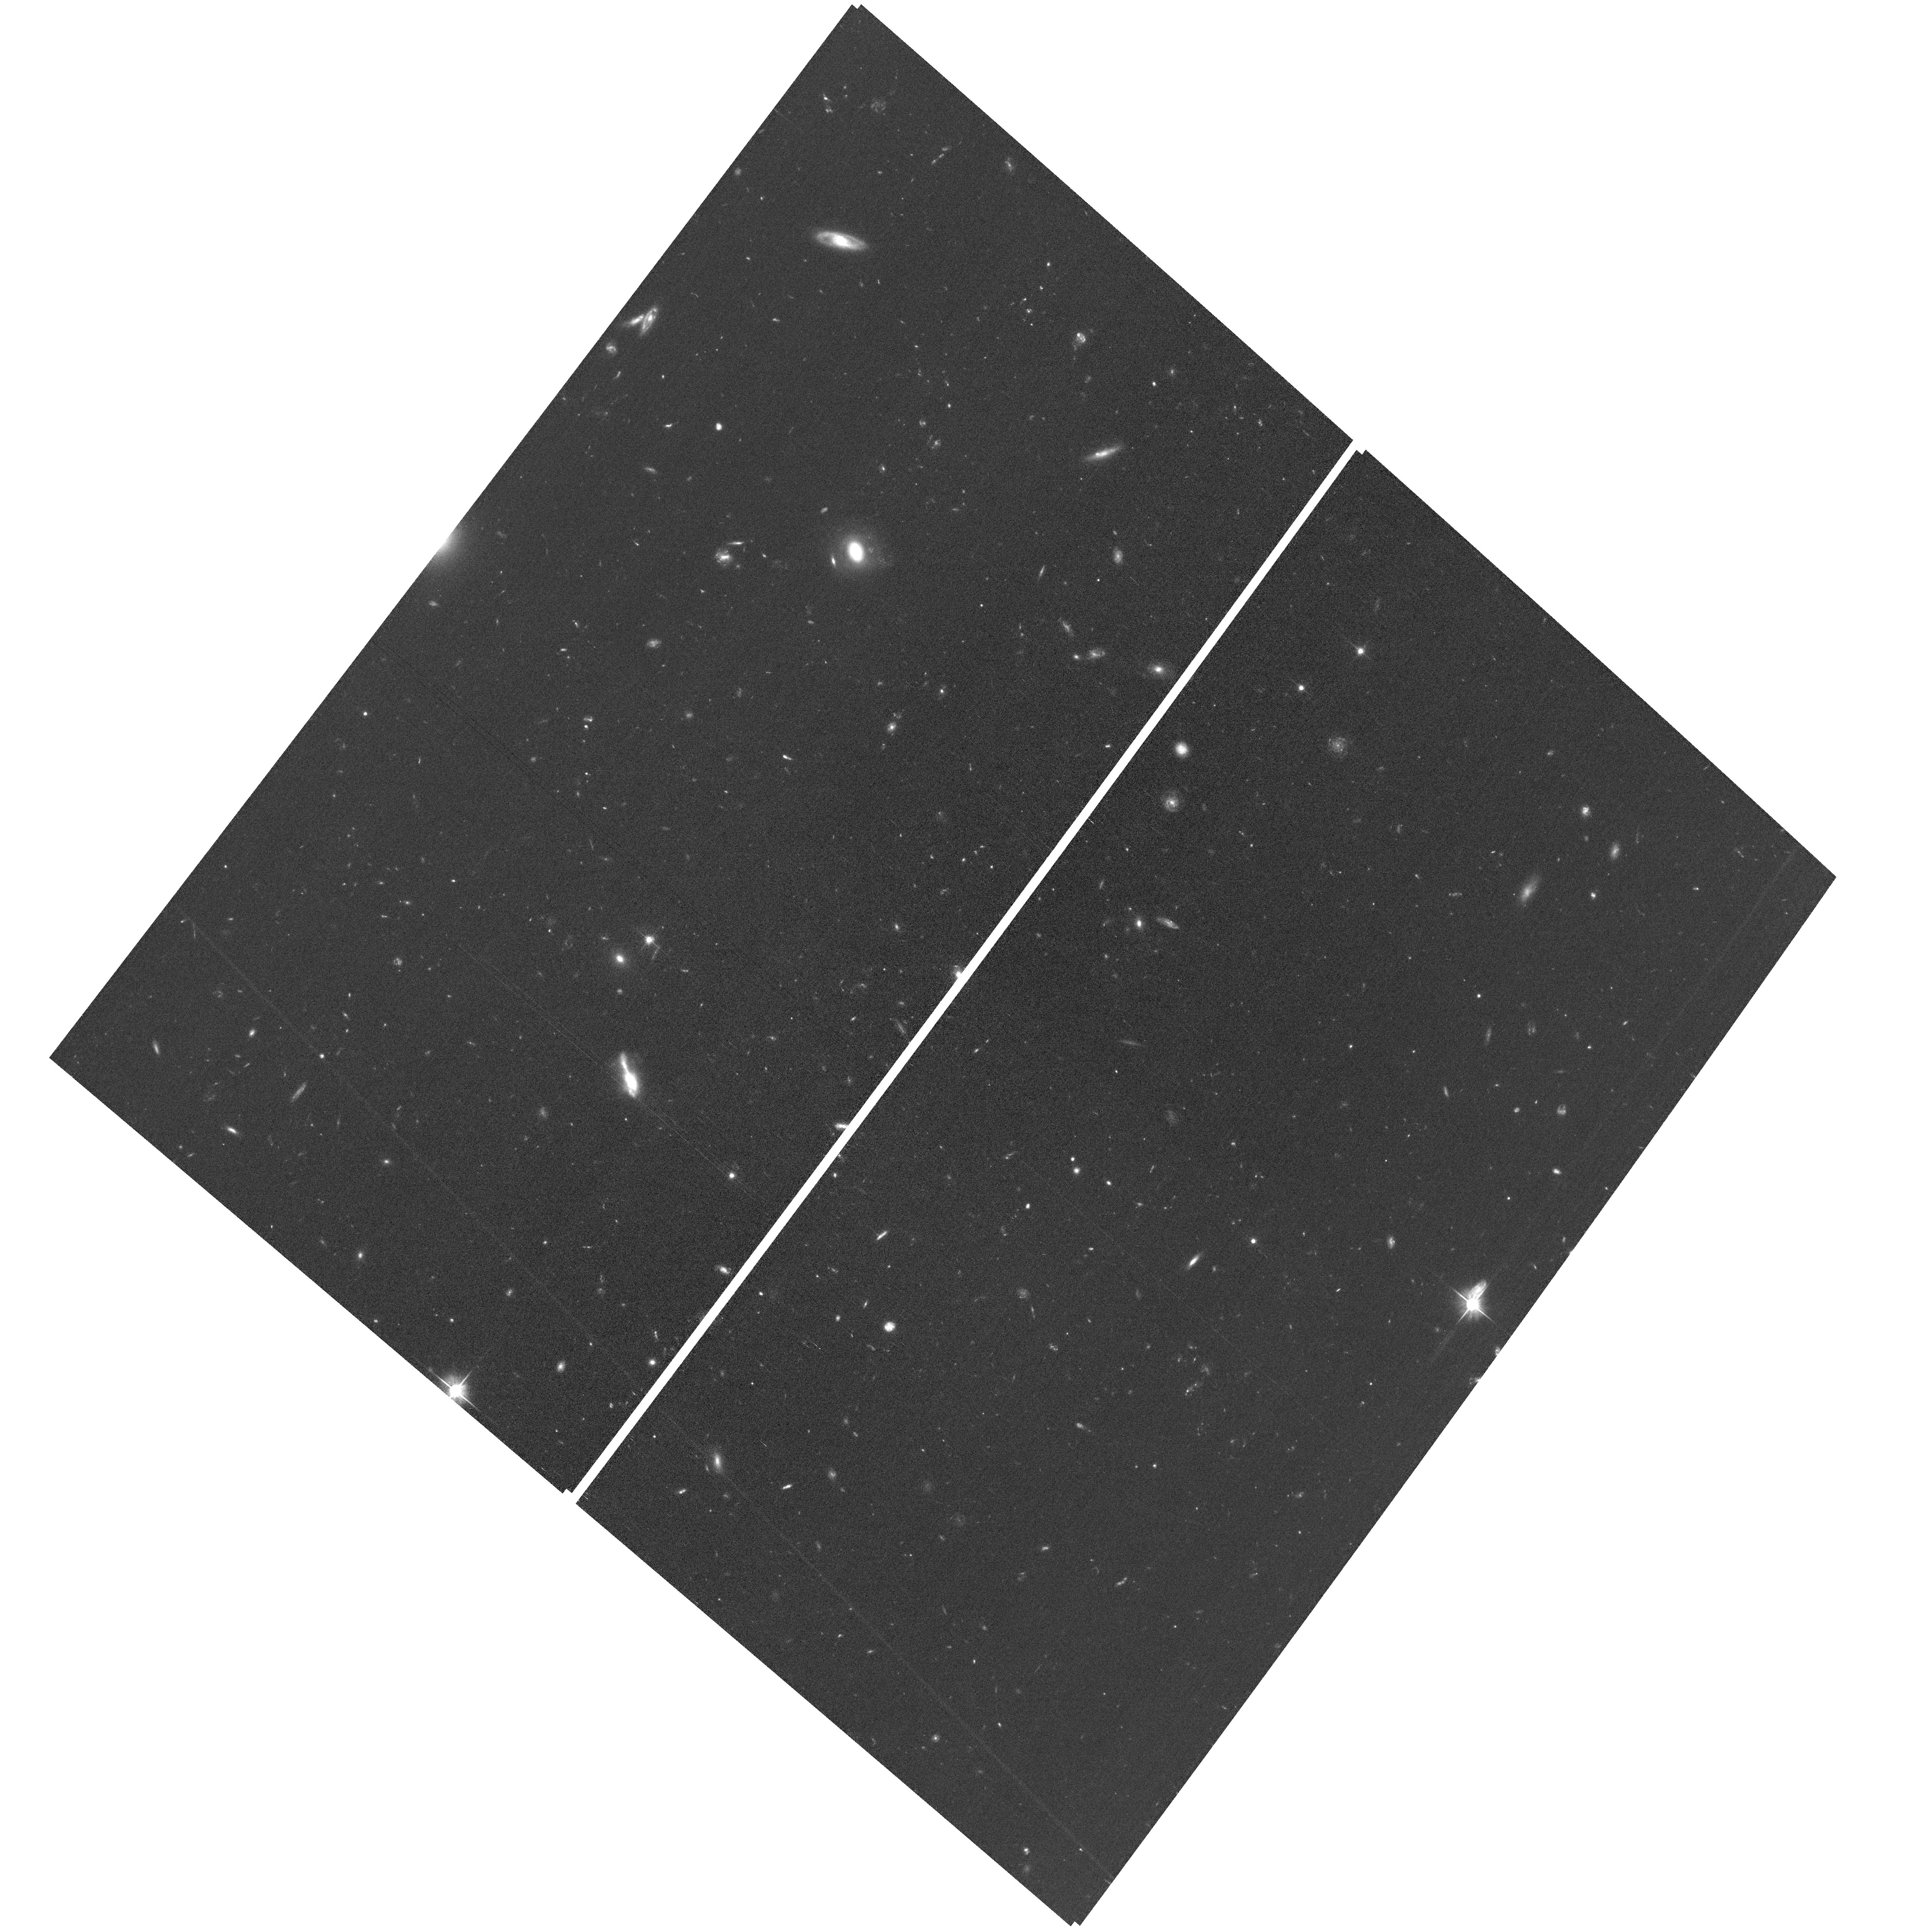
Target: field at RA 53.272°, Dec -27.798°
Instrument: ACS/WFC
Filter: F606W
Exposure: 1 h
Observation ID: hst_18004_14_acs_wfc_f606w_jfnx14

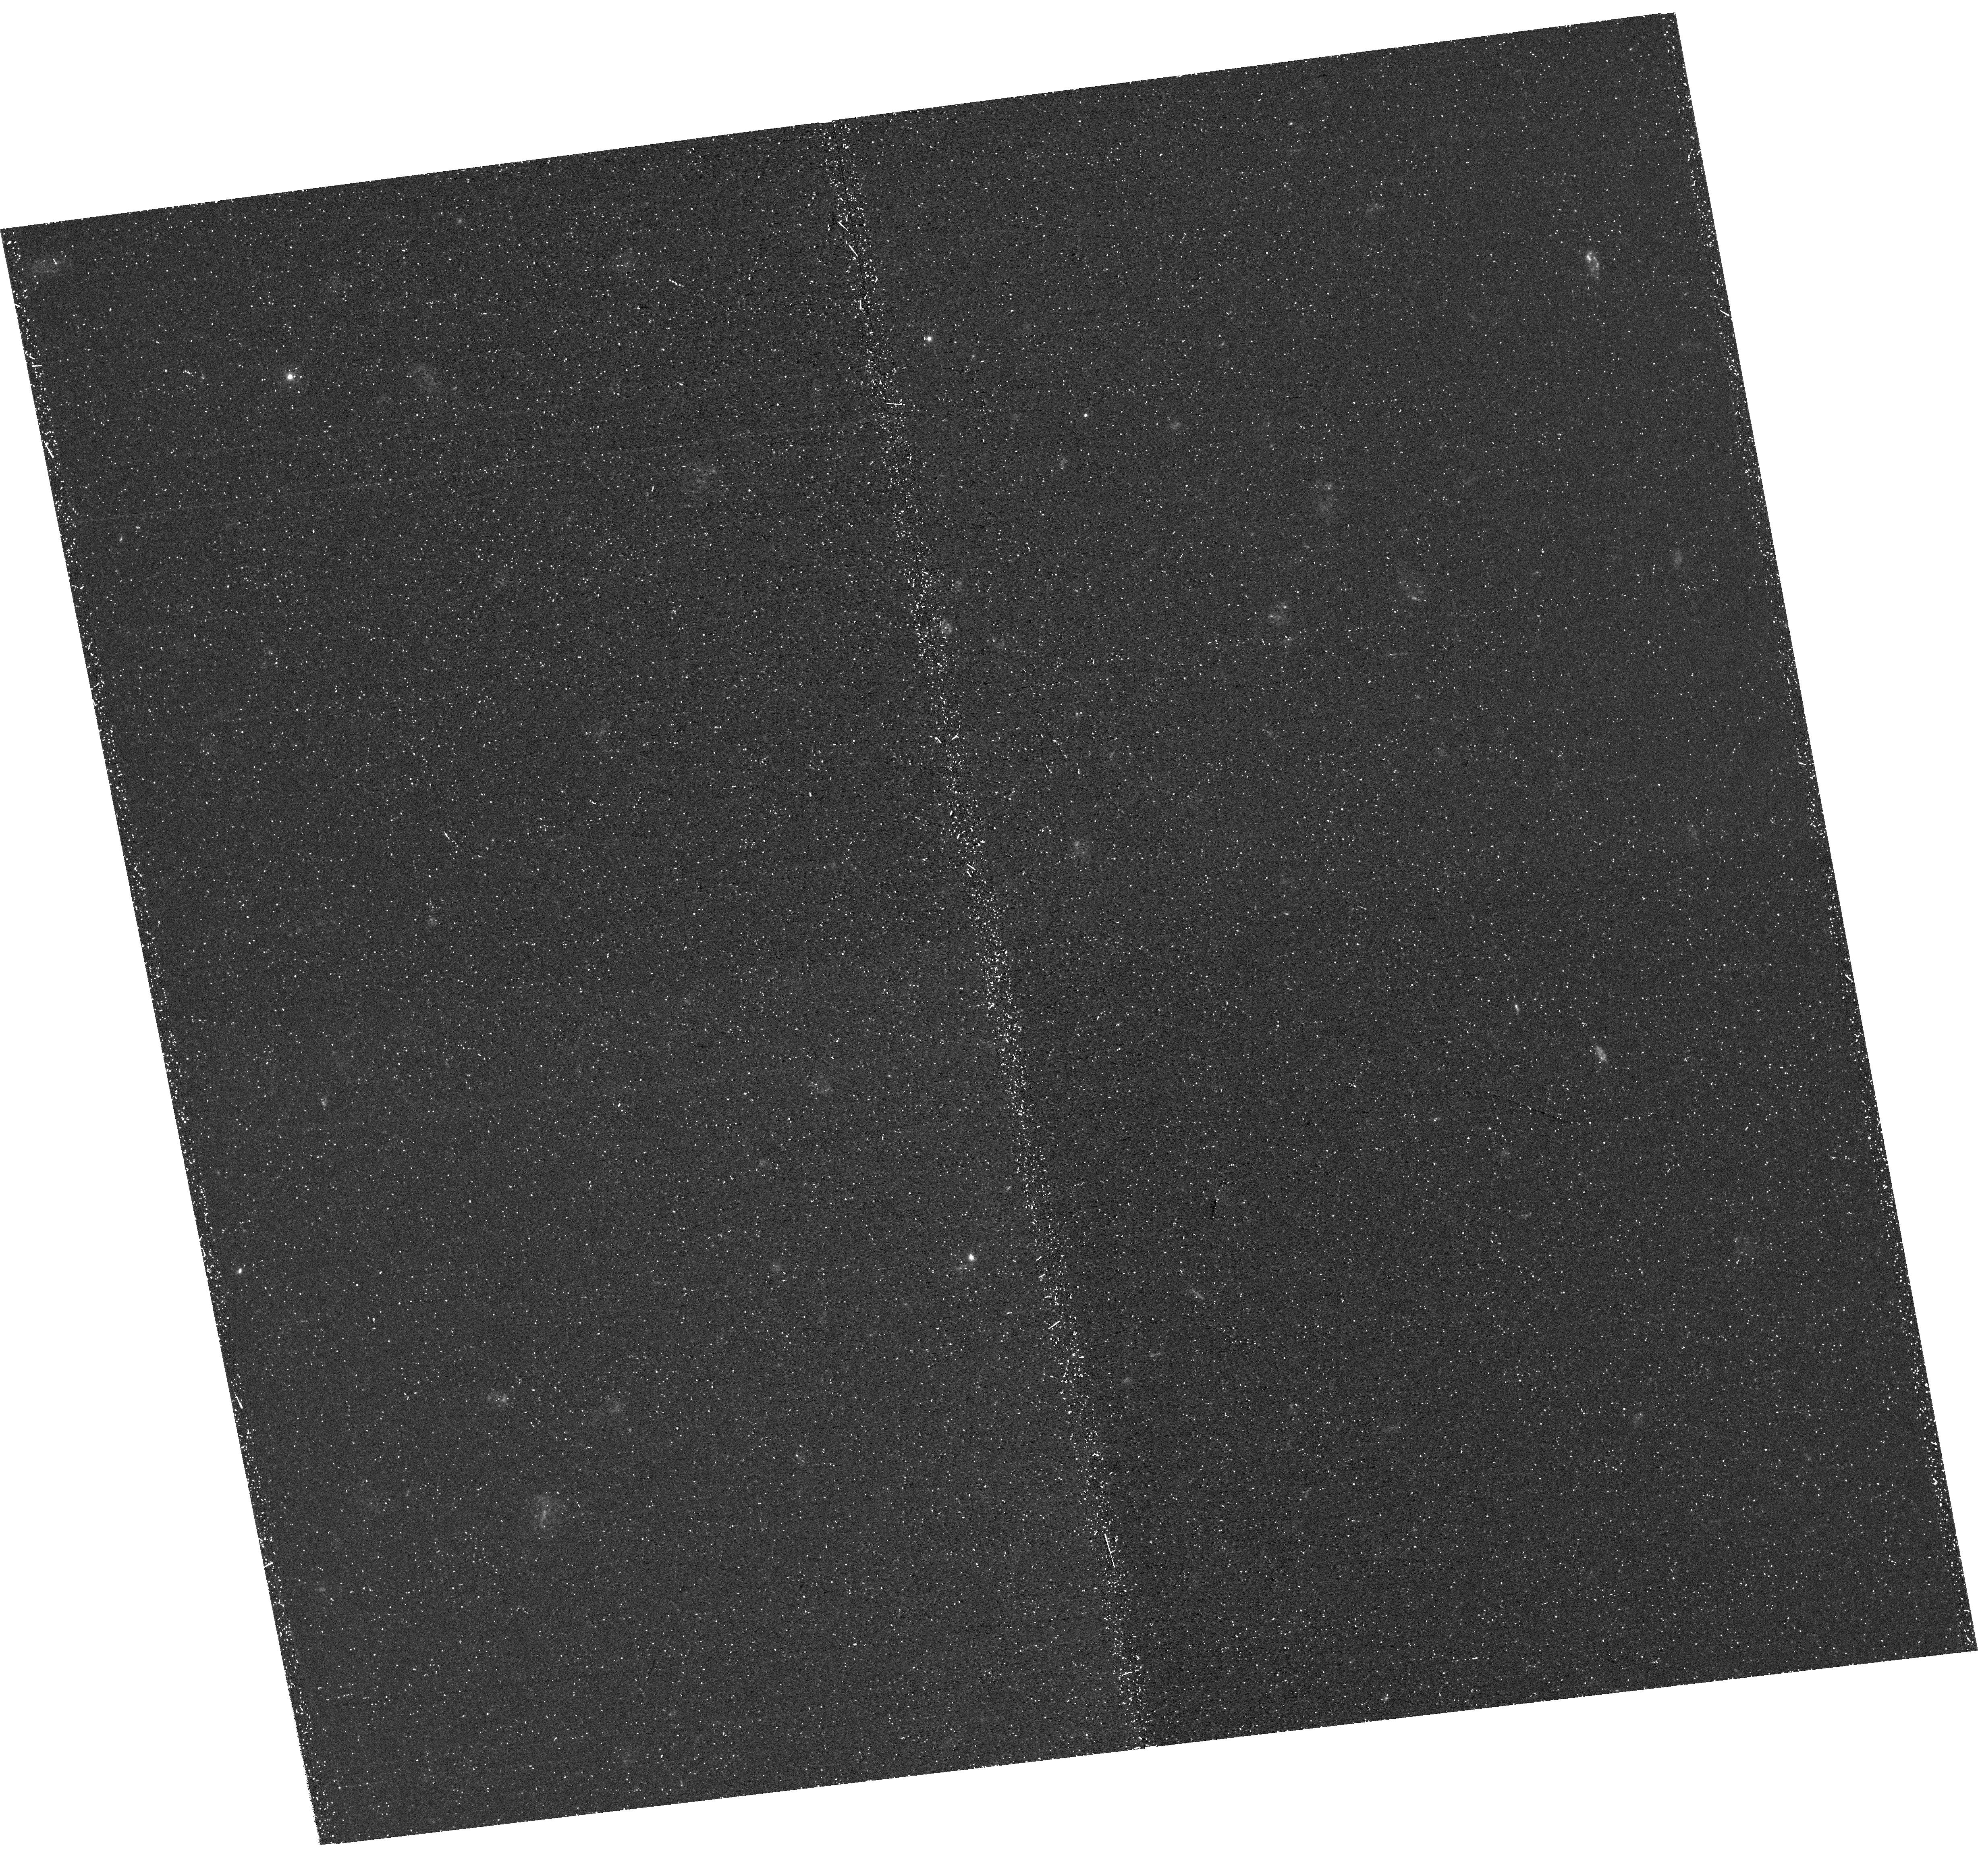
Target: NAME-HUBBLE-ULTRA-DEEP-FIELD
Instrument: WFC3/UVIS
Filter: F336W
Exposure: 1.4 h
Observation ID: hst_18004_20_wfc3_uvis_f336w_ifnx20

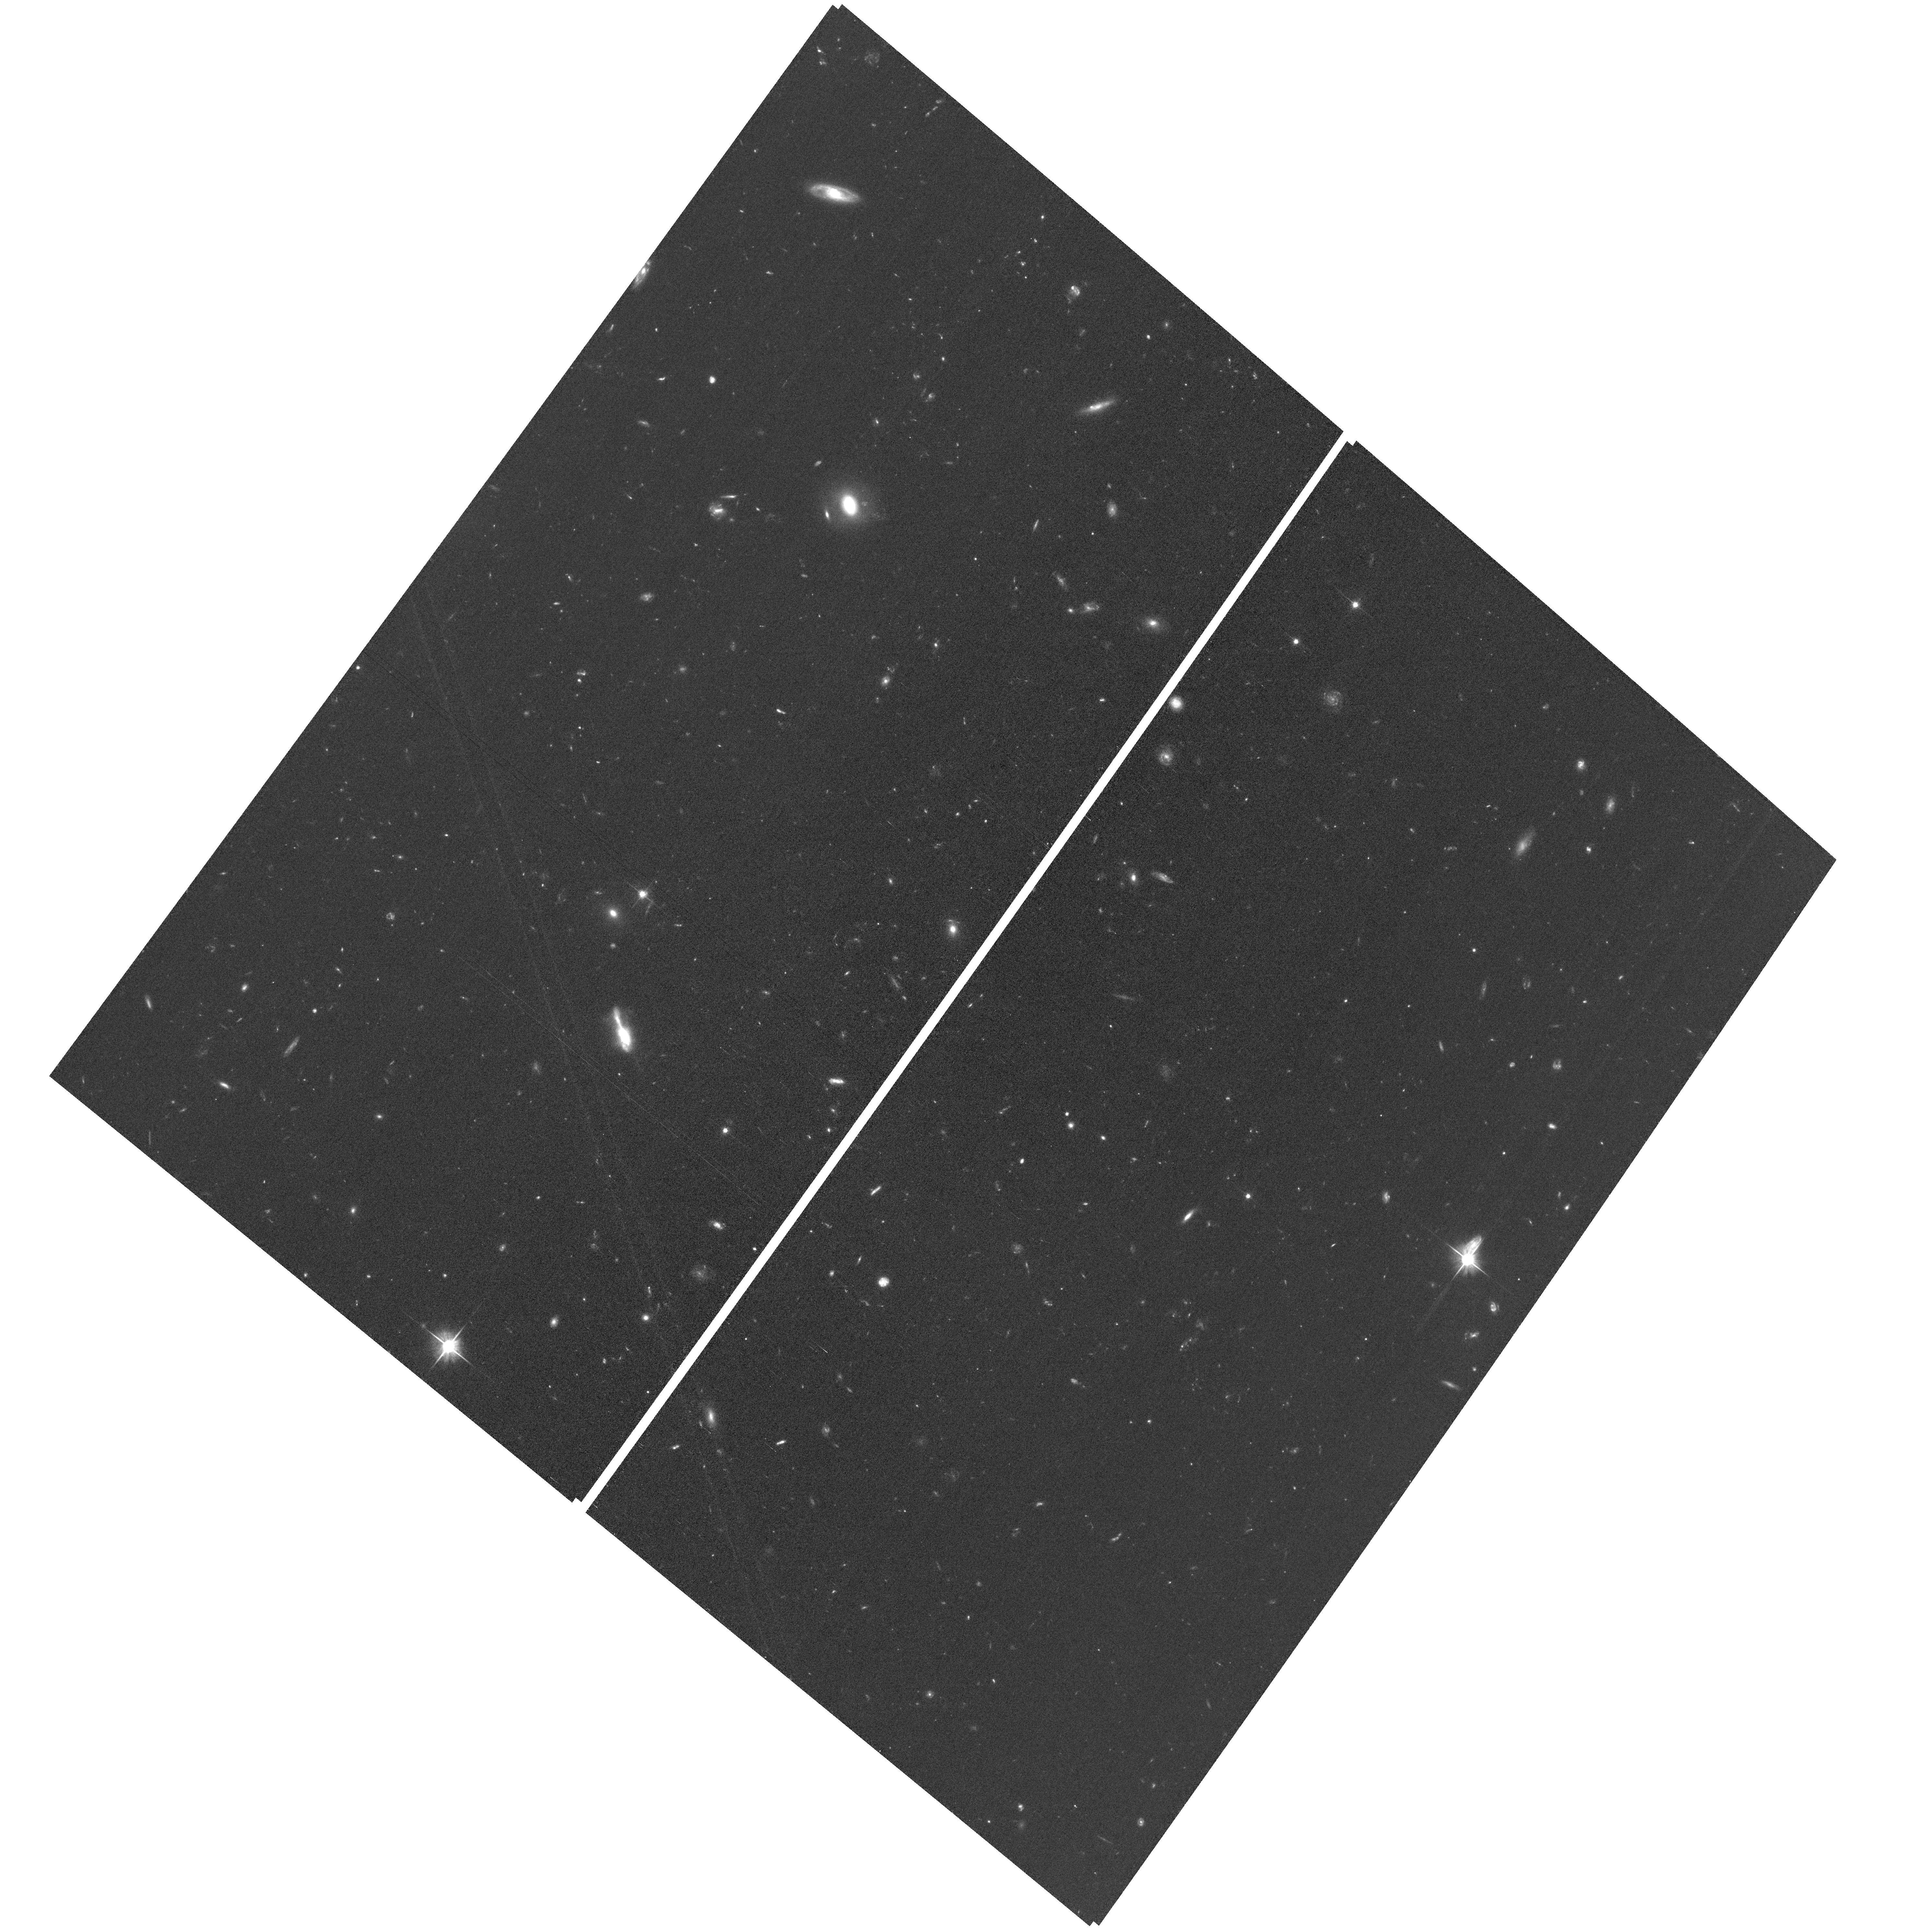
Target: field at RA 53.271°, Dec -27.800°
Instrument: ACS/WFC
Filter: F606W
Exposure: 1 h
Observation ID: hst_18004_22_acs_wfc_f606w_jfnx22

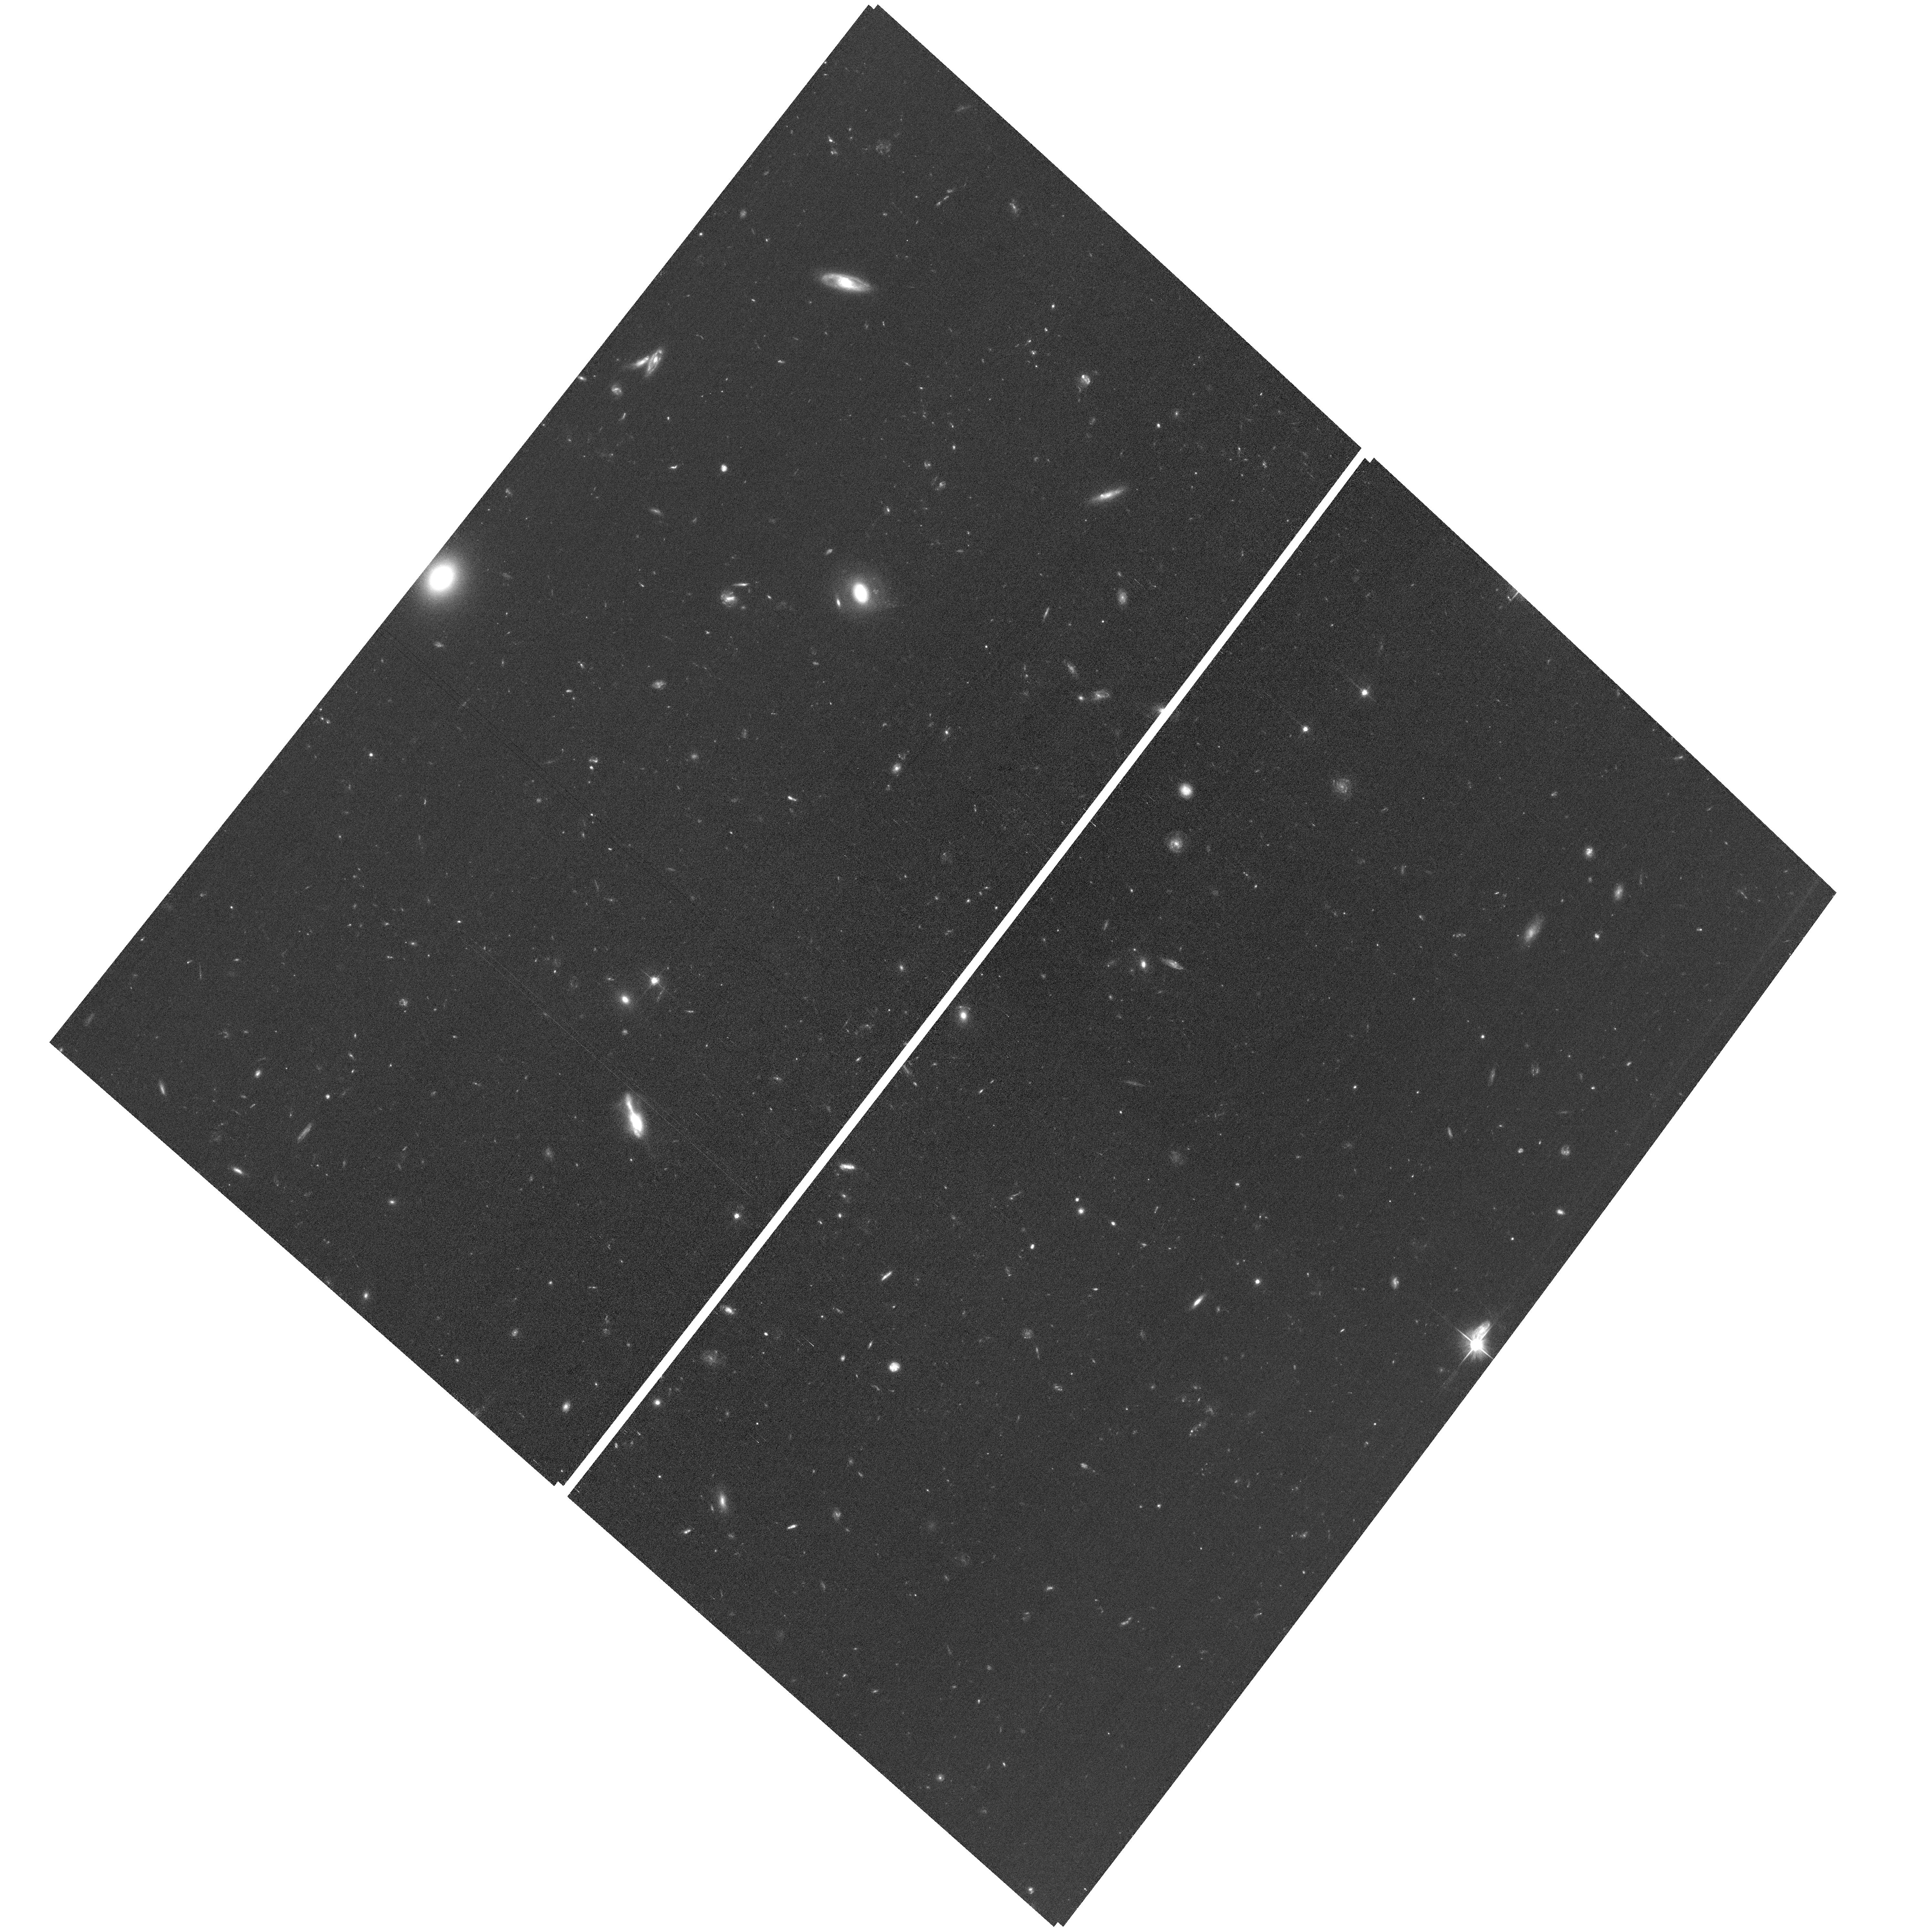
Target: field at RA 53.272°, Dec -27.796°
Instrument: ACS/WFC
Filter: F606W
Exposure: 1 h
Observation ID: hst_18004_04_acs_wfc_f606w_jfnx04

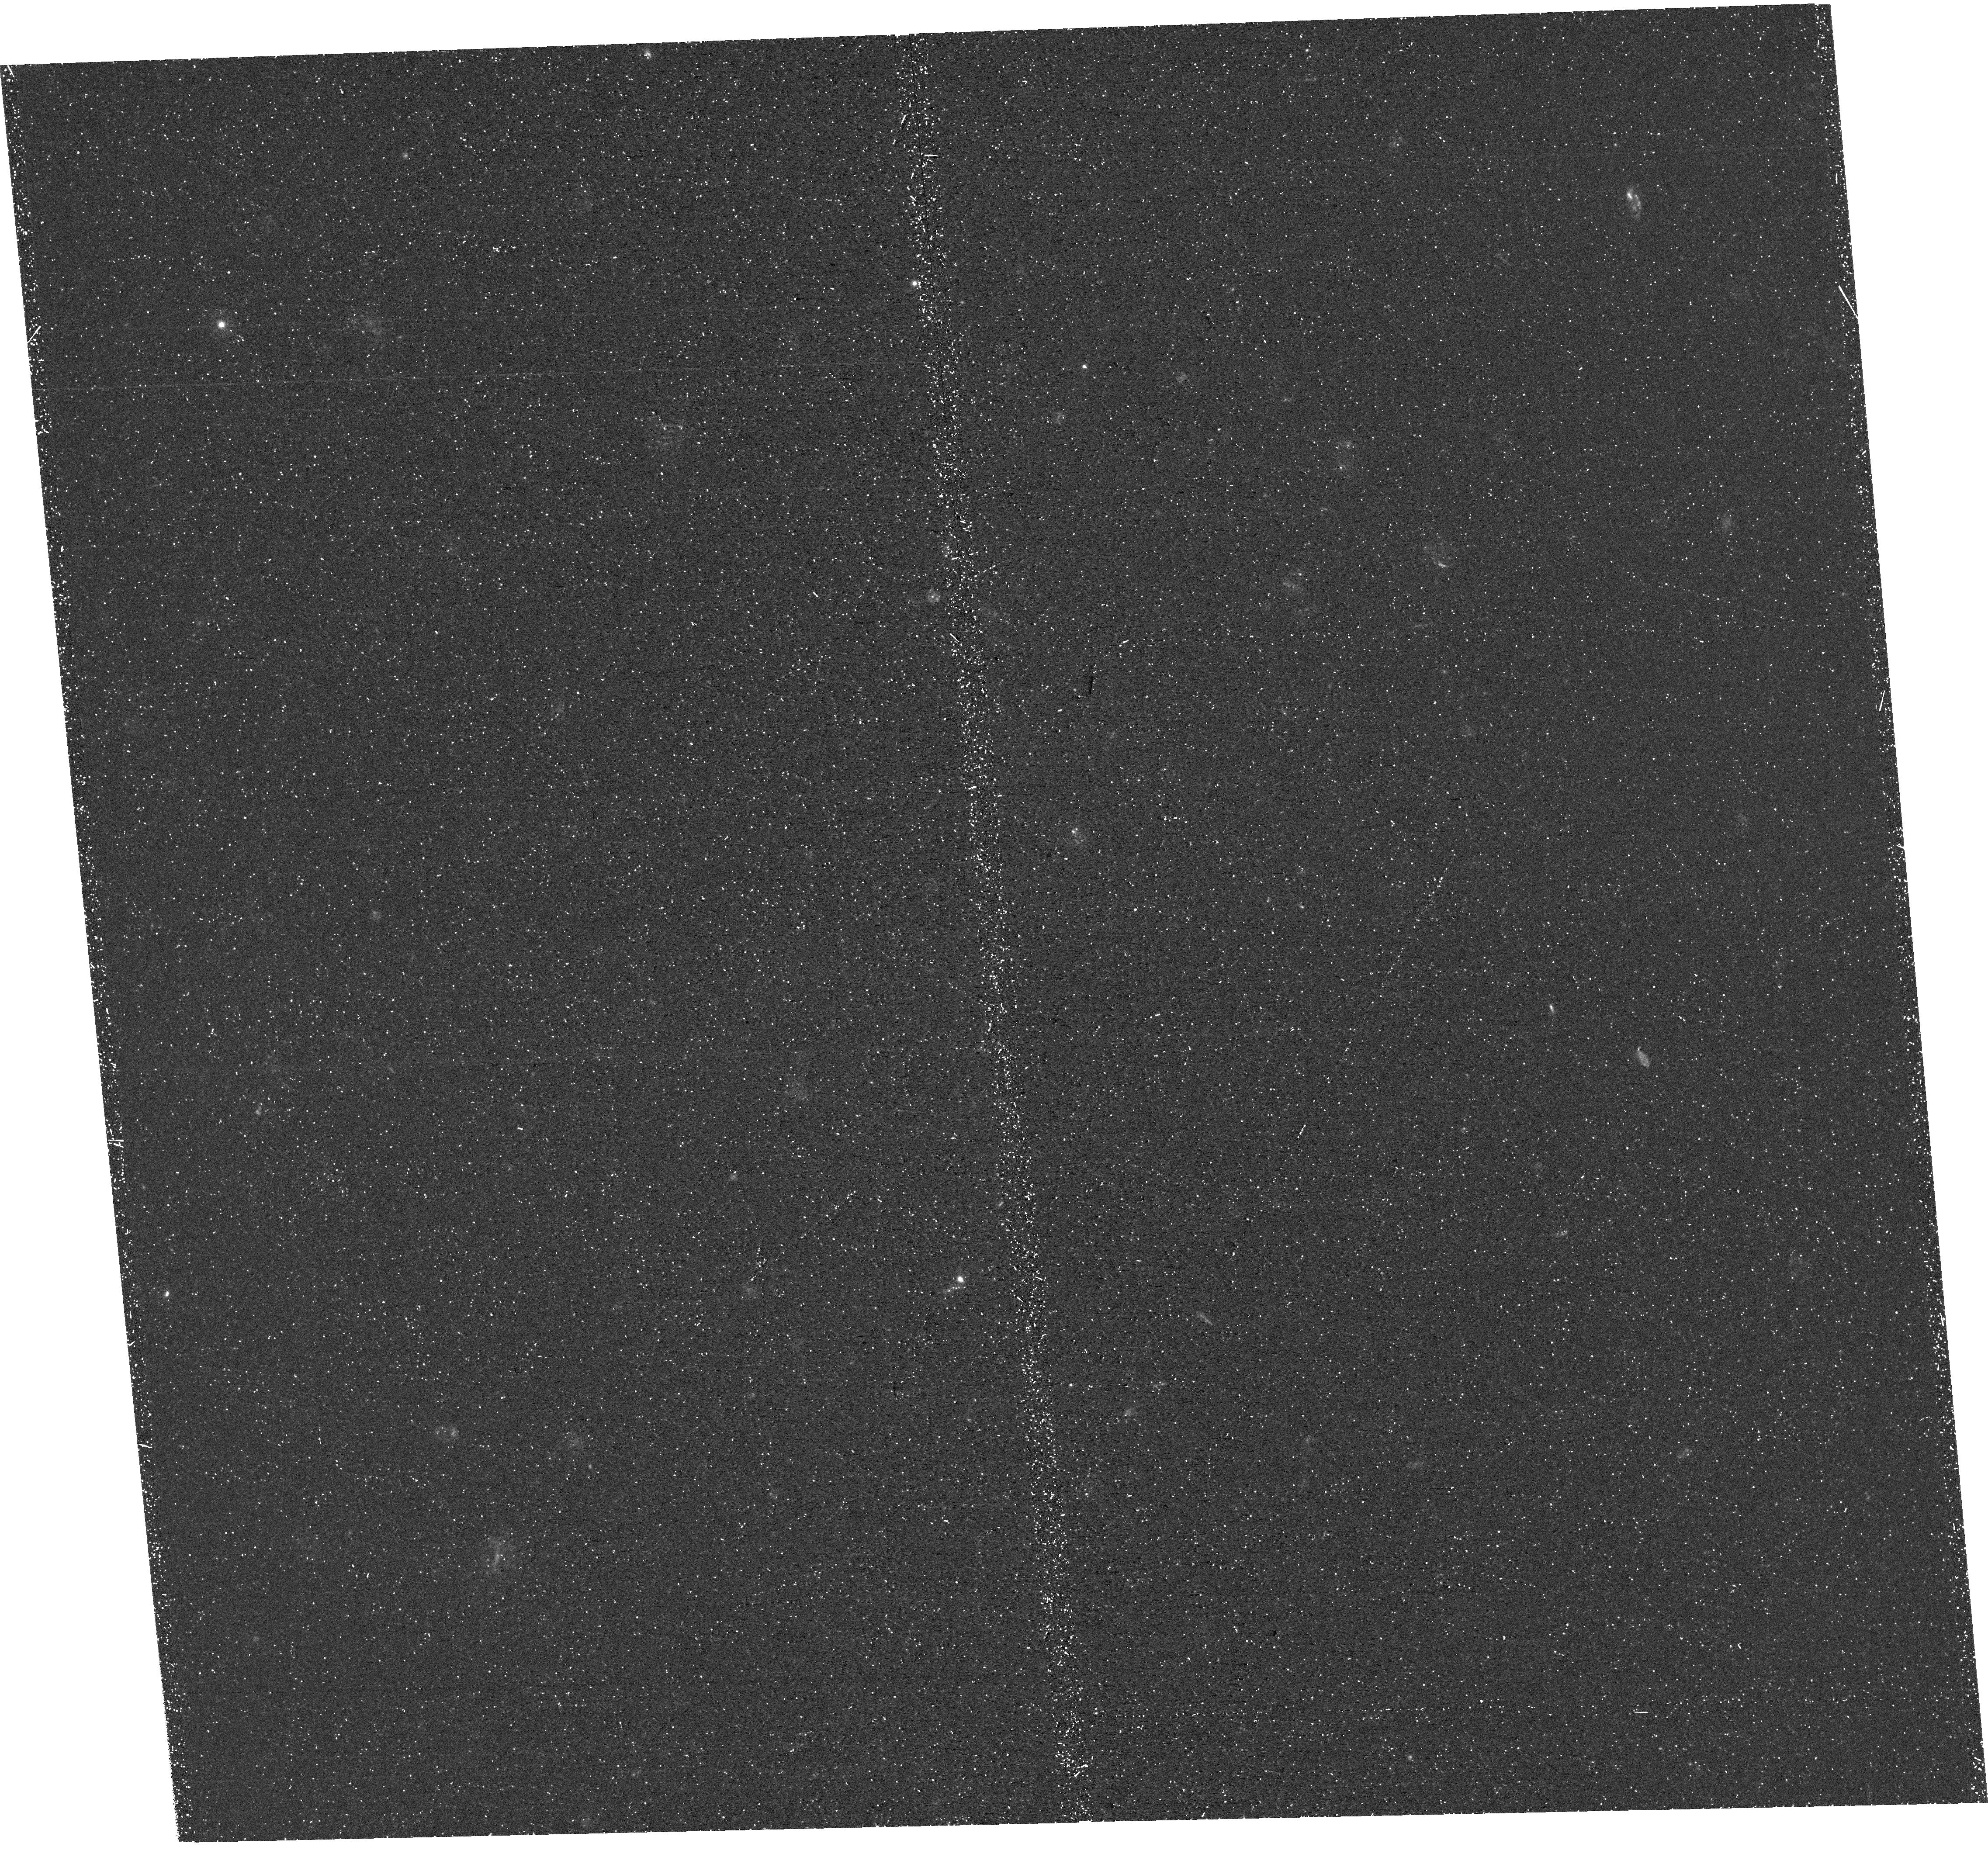
Target: NAME-HUBBLE-ULTRA-DEEP-FIELD
Instrument: WFC3/UVIS
Filter: F336W
Exposure: 1.4 h
Observation ID: hst_18004_01_wfc3_uvis_f336w_ifnx01

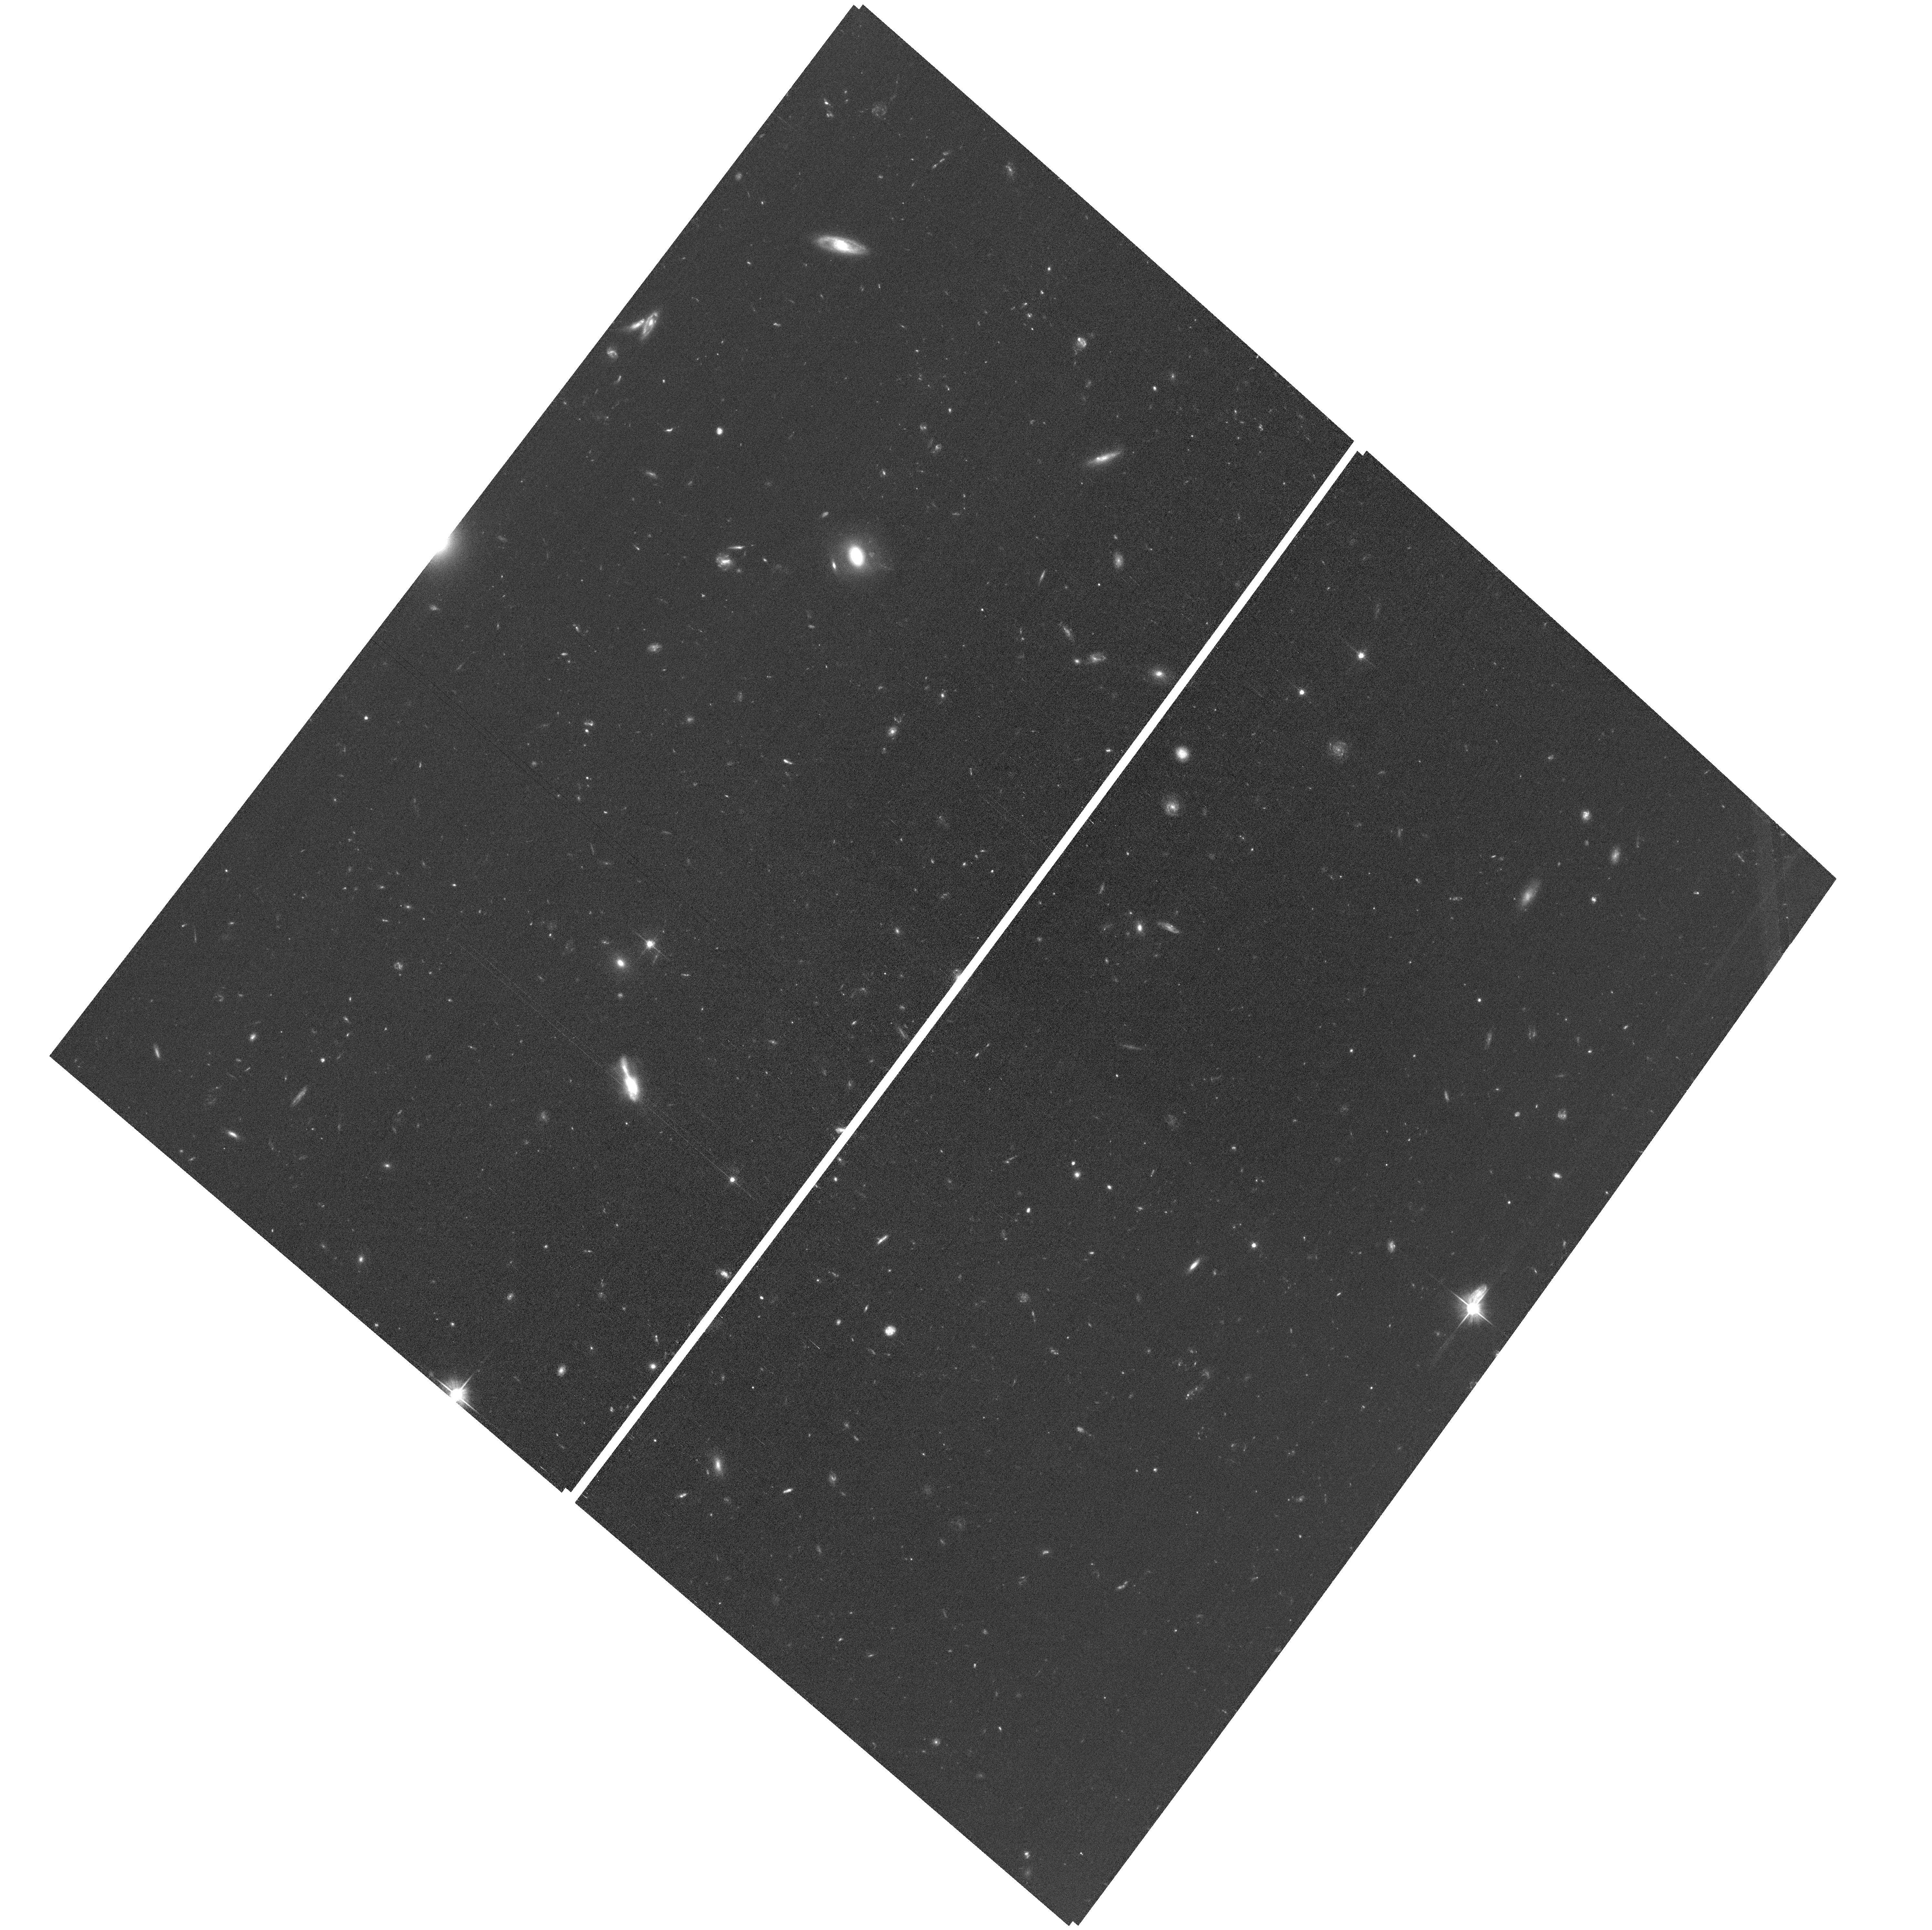
Target: field at RA 53.272°, Dec -27.798°
Instrument: ACS/WFC
Filter: F606W
Exposure: 1 h
Observation ID: hst_18004_12_acs_wfc_f606w_jfnx12

The HyperDeep Ultraviolet Field (PI: Hayes, Matthew James)

JWST has prompted tremendous expansion in our understanding of the first galaxies. However, the renewed interest in the reionization era has once more exposed our ignorance of the ionizing emissivity of galaxies, particularly the escape fraction, fesc(LyC). Numerous major campaigns, both with HST and from the ground, have sought to measure and calibrate fesc(LyC), using two main redshift windows at z~0 and z~3. We show herein that the main high- and low-z LyC calibrations are mutually inconsistent. Surprisingly, the high-z methods violate constraints set by existing HST imaging, while z~0 data are more consistent with observation: data from LzLCS+ exactly predict the number of LyC detections in the UVUDF, which is just two galaxies! Critical LyC calibrations, robustly folding in the redshift evolution of galaxies, remain elusive. We show there must be a sea of LyC-leaking galaxies lurking just below current observational limits, and propose to obtain a 'hyperdeep' image (124 orbits) of the UDF in a single filter: WFC3/F336W. The unprecedented depth will blow open the current data-imposed limits when combined with exquisite spectroscopy from VLT+JWST. Targeting ~1500 galaxies and AGN, the survey will provide the definitive test of LyC emission just 1Gyr post-reionization. We will match detection statistics from low-z, constrain fesc(LyC) to the cosmologically relevant 5% for ~100 galaxies and measure fesc(LyC) in a sample of low-luminosity AGN that are optimized for LyC detection. Ultimately, we will harmonise fesc calibrations across ~12 Gyr of cosmic time, while alleviating the dominant uncertainties that arise due to evolution of the galaxy population.